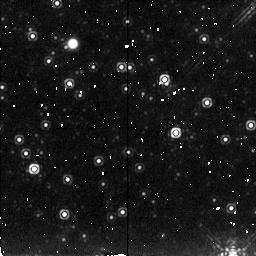
Target: 2-DEG-AWAY
Instrument: NICMOS/NIC2
Filter: F222M
Exposure: 6 min
Observation ID: n49z030i0

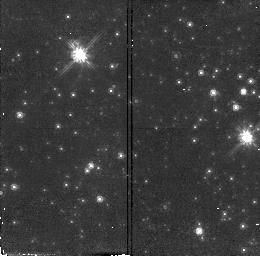
Target: GALCENTER-3
Instrument: NICMOS/NIC2
Filter: F110W
Exposure: 5 min
Observation ID: n49z010a0

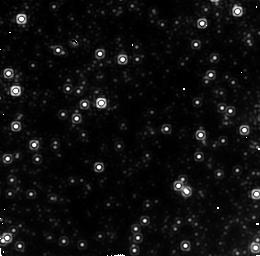
Target: GALCENTER-4
Instrument: NICMOS/NIC2
Filter: F222M
Exposure: 7 min
Observation ID: n49z010g0

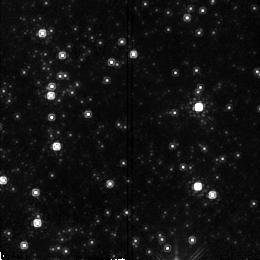
Target: NEARCENTER
Instrument: NICMOS/NIC2
Filter: F160W
Exposure: 2 min
Observation ID: n49z020h0

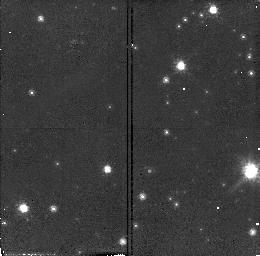
Target: 2-DEG-AWAY-3
Instrument: NICMOS/NIC2
Filter: F110W
Exposure: 5 min
Observation ID: n49z030a0

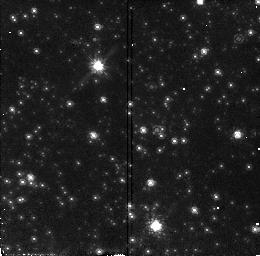
Target: NEARCENTER-2
Instrument: NICMOS/NIC2
Filter: F110W
Exposure: 5 min
Observation ID: n49z02060

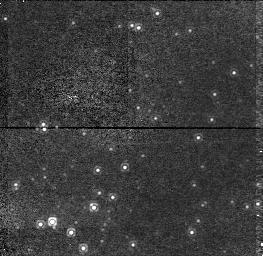
Target: GALCENTER-2
Instrument: NICMOS/NIC1
Filter: F110M
Exposure: 15 min
Observation ID: n49z01050

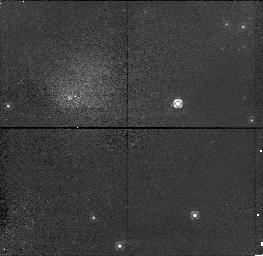
Target: 2-DEG-AWAY-1
Instrument: NICMOS/NIC1
Filter: F110M
Exposure: 15 min
Observation ID: n49z03010

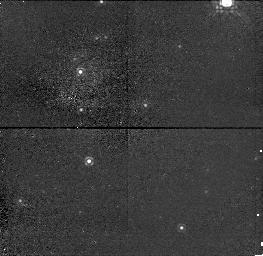
Target: NEARCENTER-4
Instrument: NICMOS/NIC1
Filter: F110M
Exposure: 15 min
Observation ID: n49z020d0

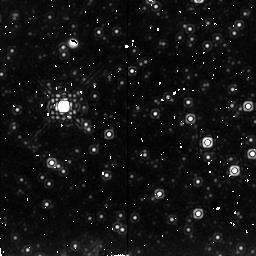
Target: NEARCENTER
Instrument: NICMOS/NIC2
Filter: F222M
Exposure: 6 min
Observation ID: n49z020i0

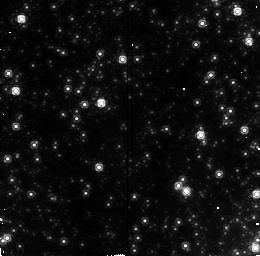
Target: GALCENTER-4
Instrument: NICMOS/NIC2
Filter: F160W
Exposure: 2 min
Observation ID: n49z010f0

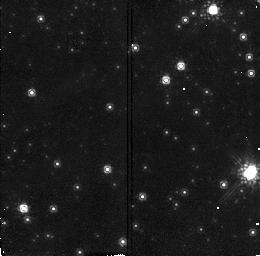
Target: 2-DEG-AWAY-3
Instrument: NICMOS/NIC2
Filter: F160W
Exposure: 2 min
Observation ID: n49z030b0

SEARCH FOR THE MAIN SEQUENCE AT THE GALACTIC CENTER (PI: Rieke, Marcia J.)

Various line of evidence indicate that the Galactic Center has formed stars within the last 10-200 million years. We will search for the O and B stars which should still be on the main sequence and hence will give a better age determination for the last epoch of star formation. Such stars can be distinguished on the basis of careful broadband color measurements. By observing the central 20", a region 2' away, and a region 2 degrees away, we will be able to see whether a time sequence is exhibited as is hinted at in the groundbased data. Parallel observations will extend the study of the stellar population into adjacent regions.